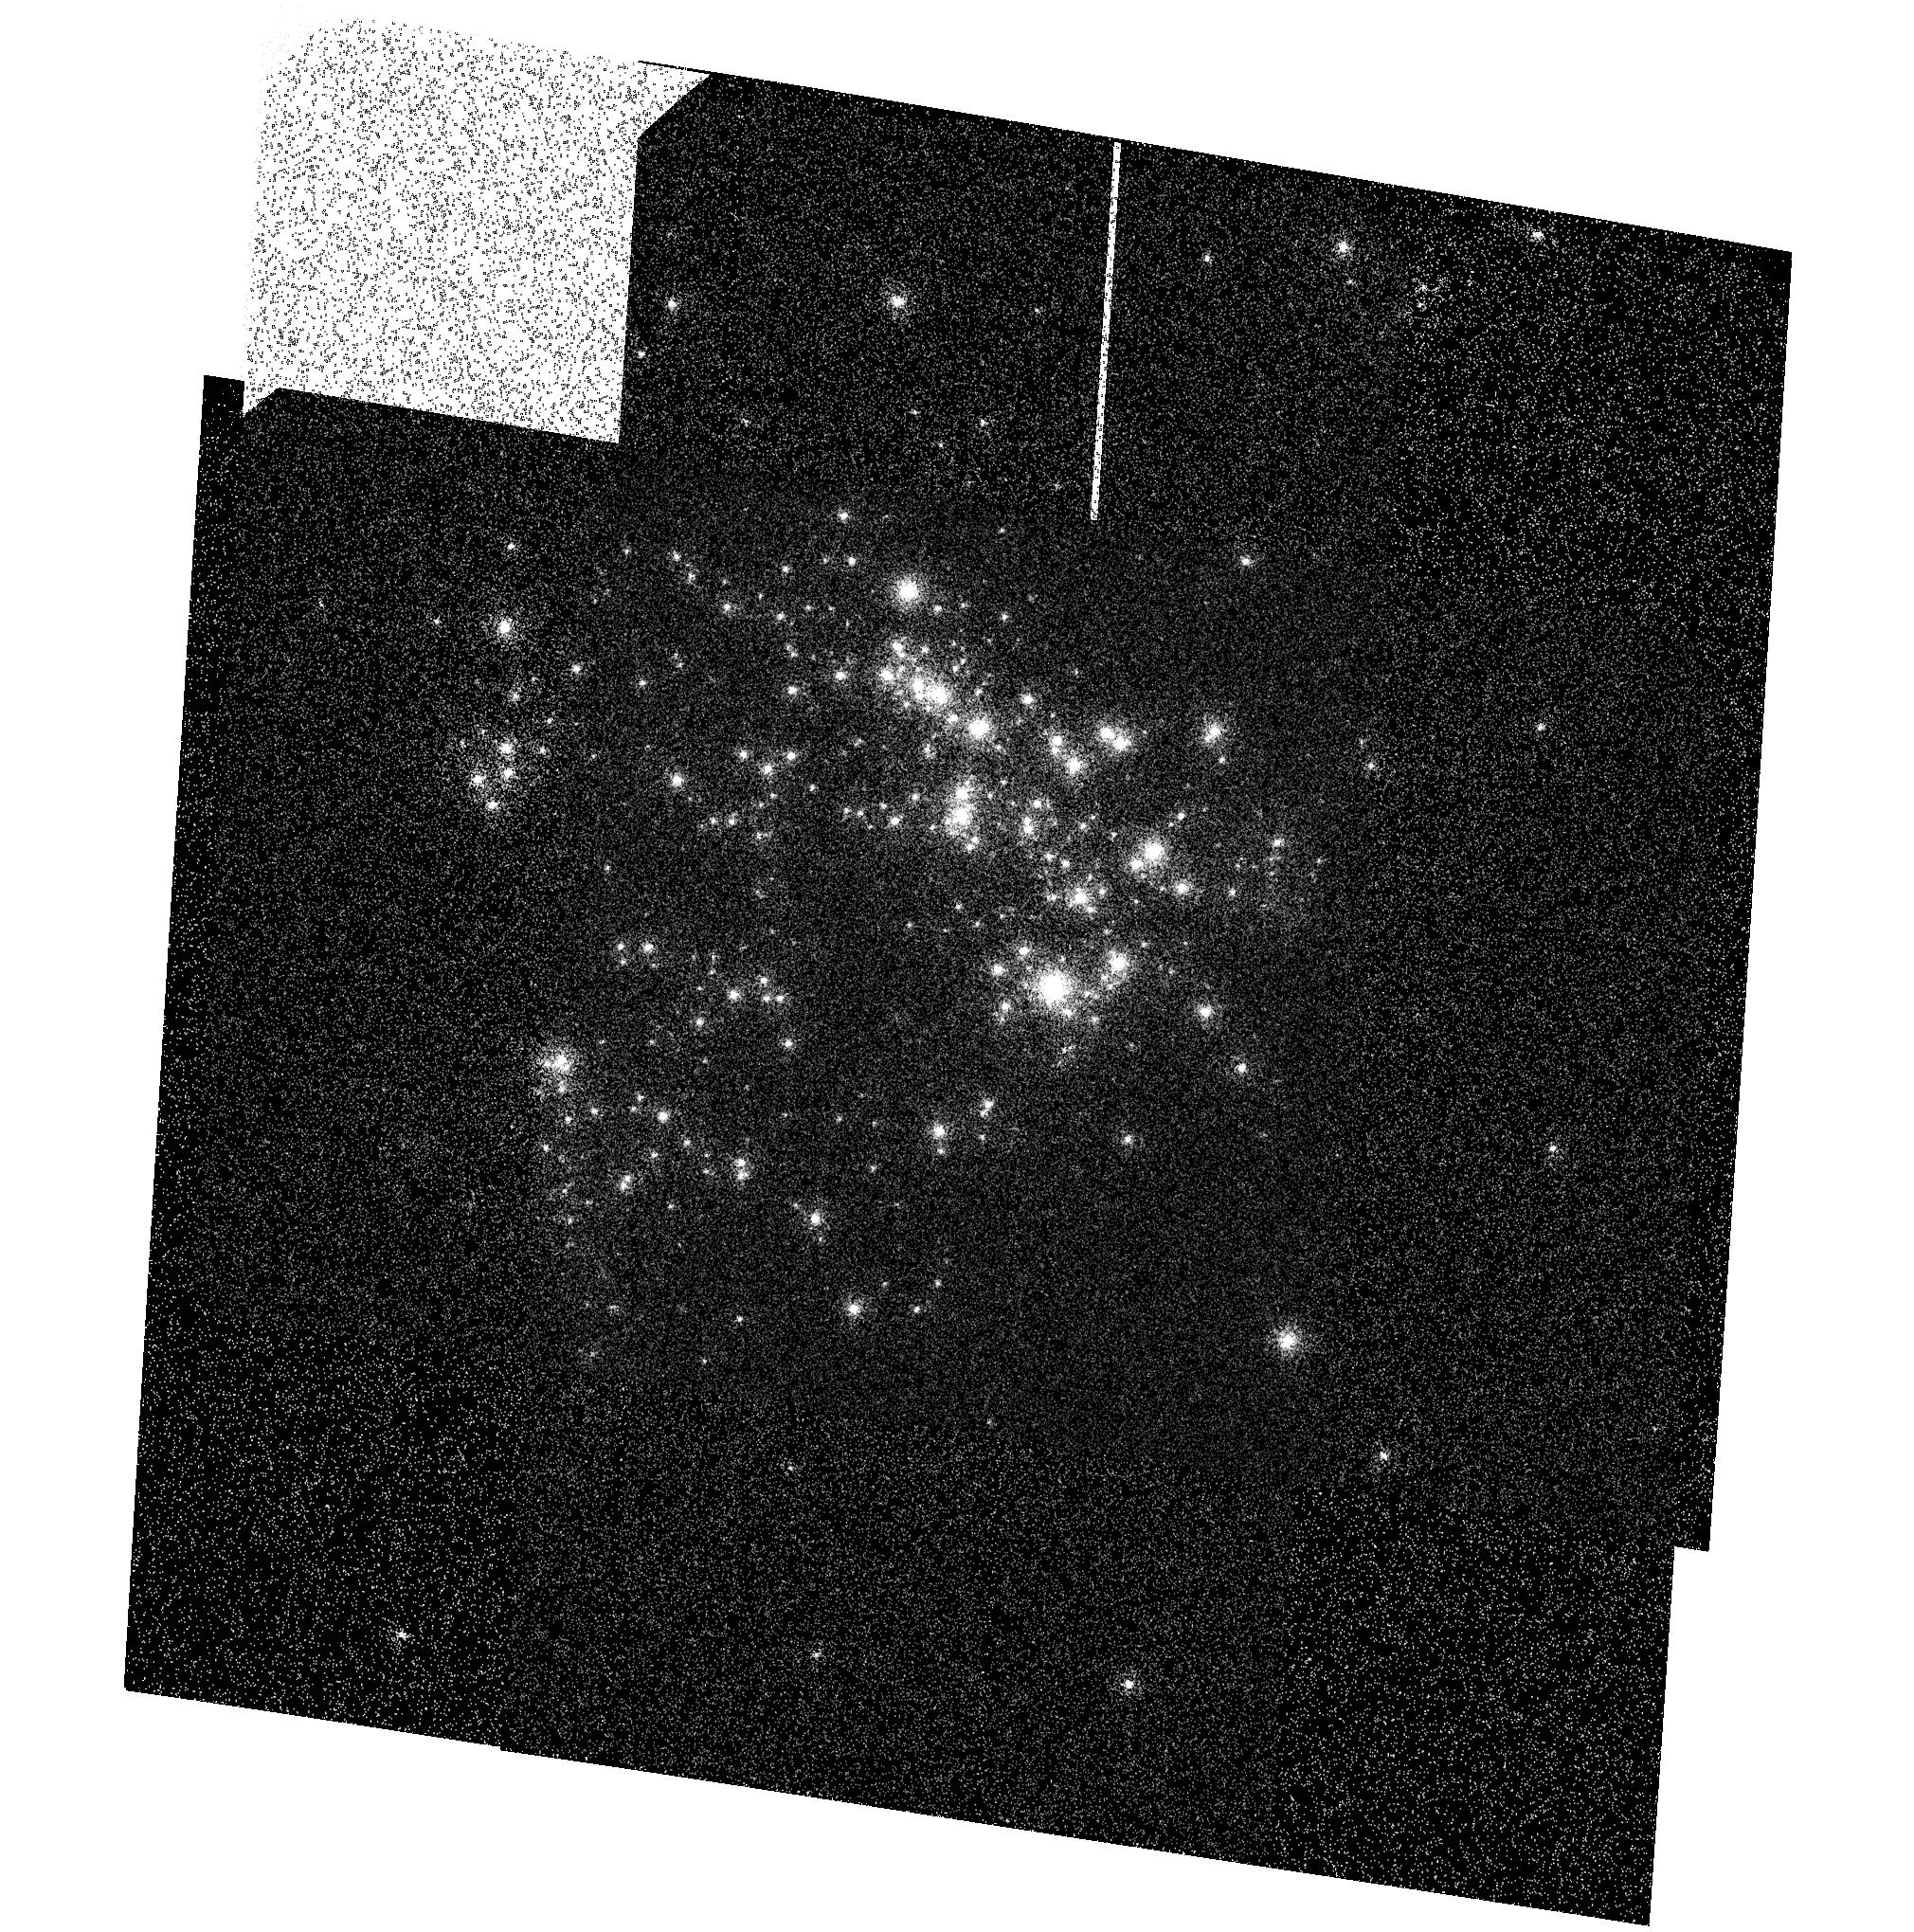
Target: NGC604-SBC. Instrument: ACS/SBC. Filter: F122M. Exposure: 3 min. Observation ID: hst_11398_02_acs_sbc_f122m_ja9m02

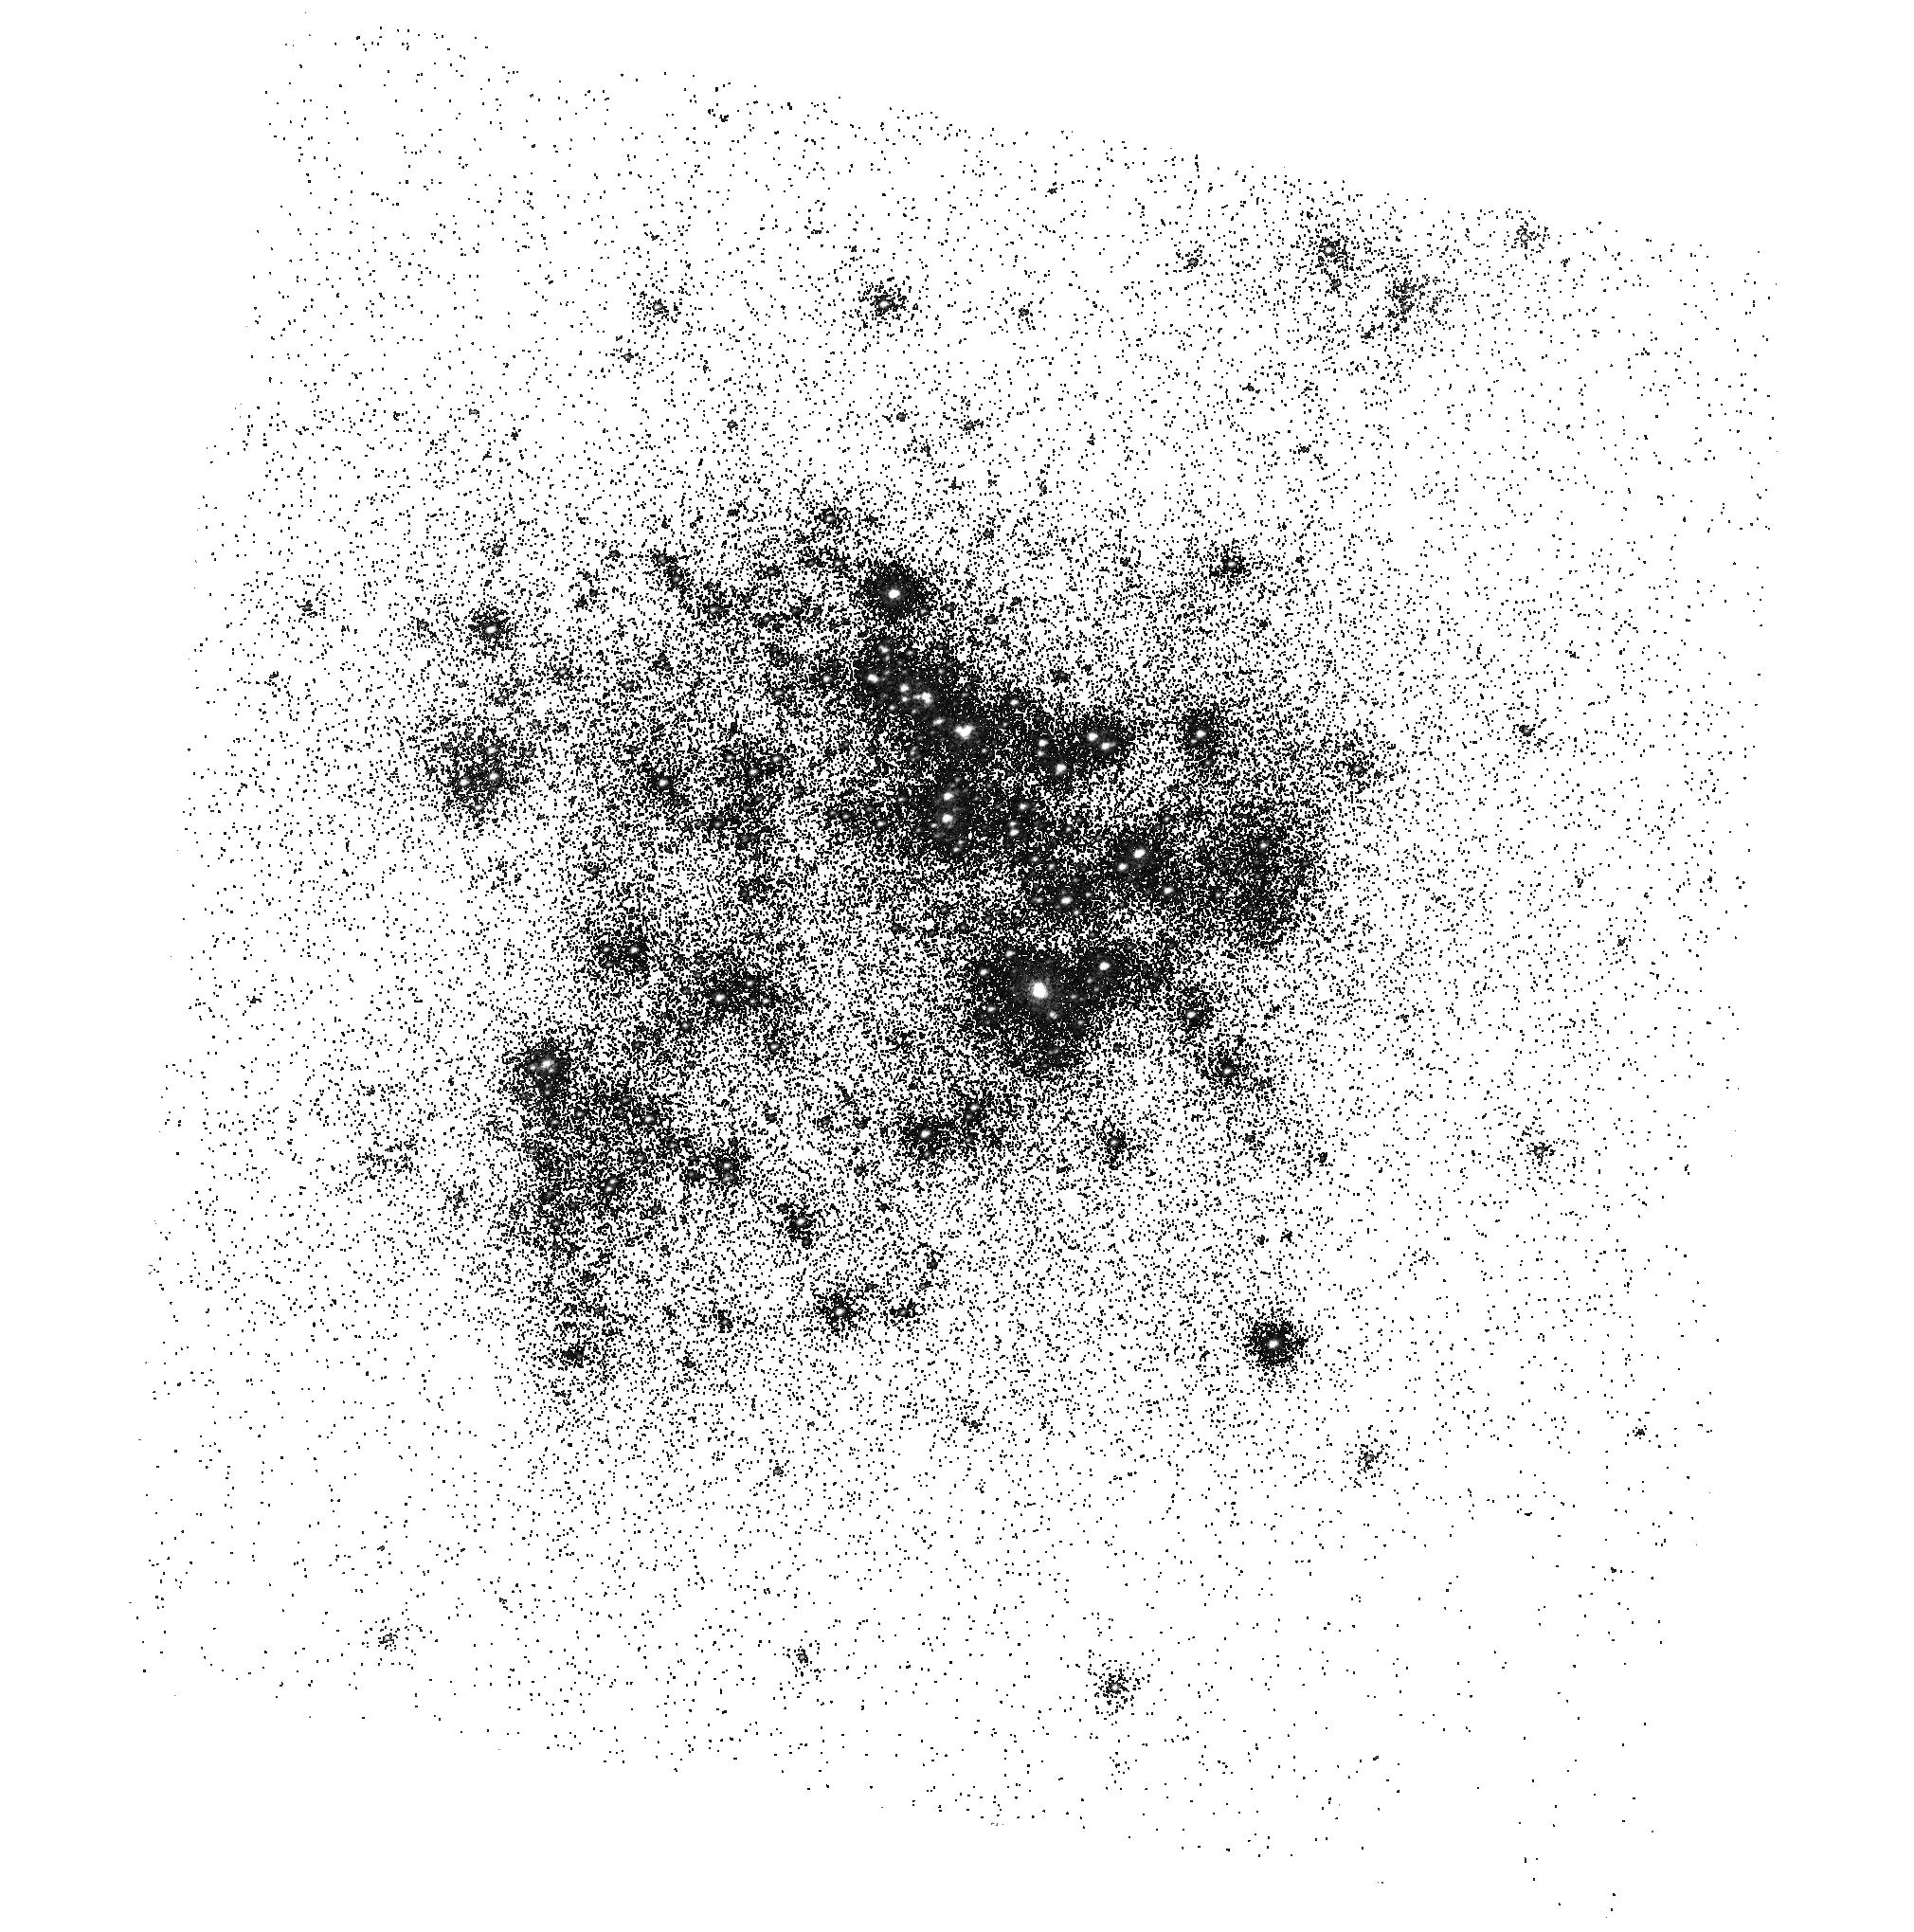
Target: NGC604-SBC. Instrument: ACS/SBC. Filter: F165LP. Exposure: 2 min. Observation ID: hst_11398_01_acs_sbc_f165lp_ja9m01

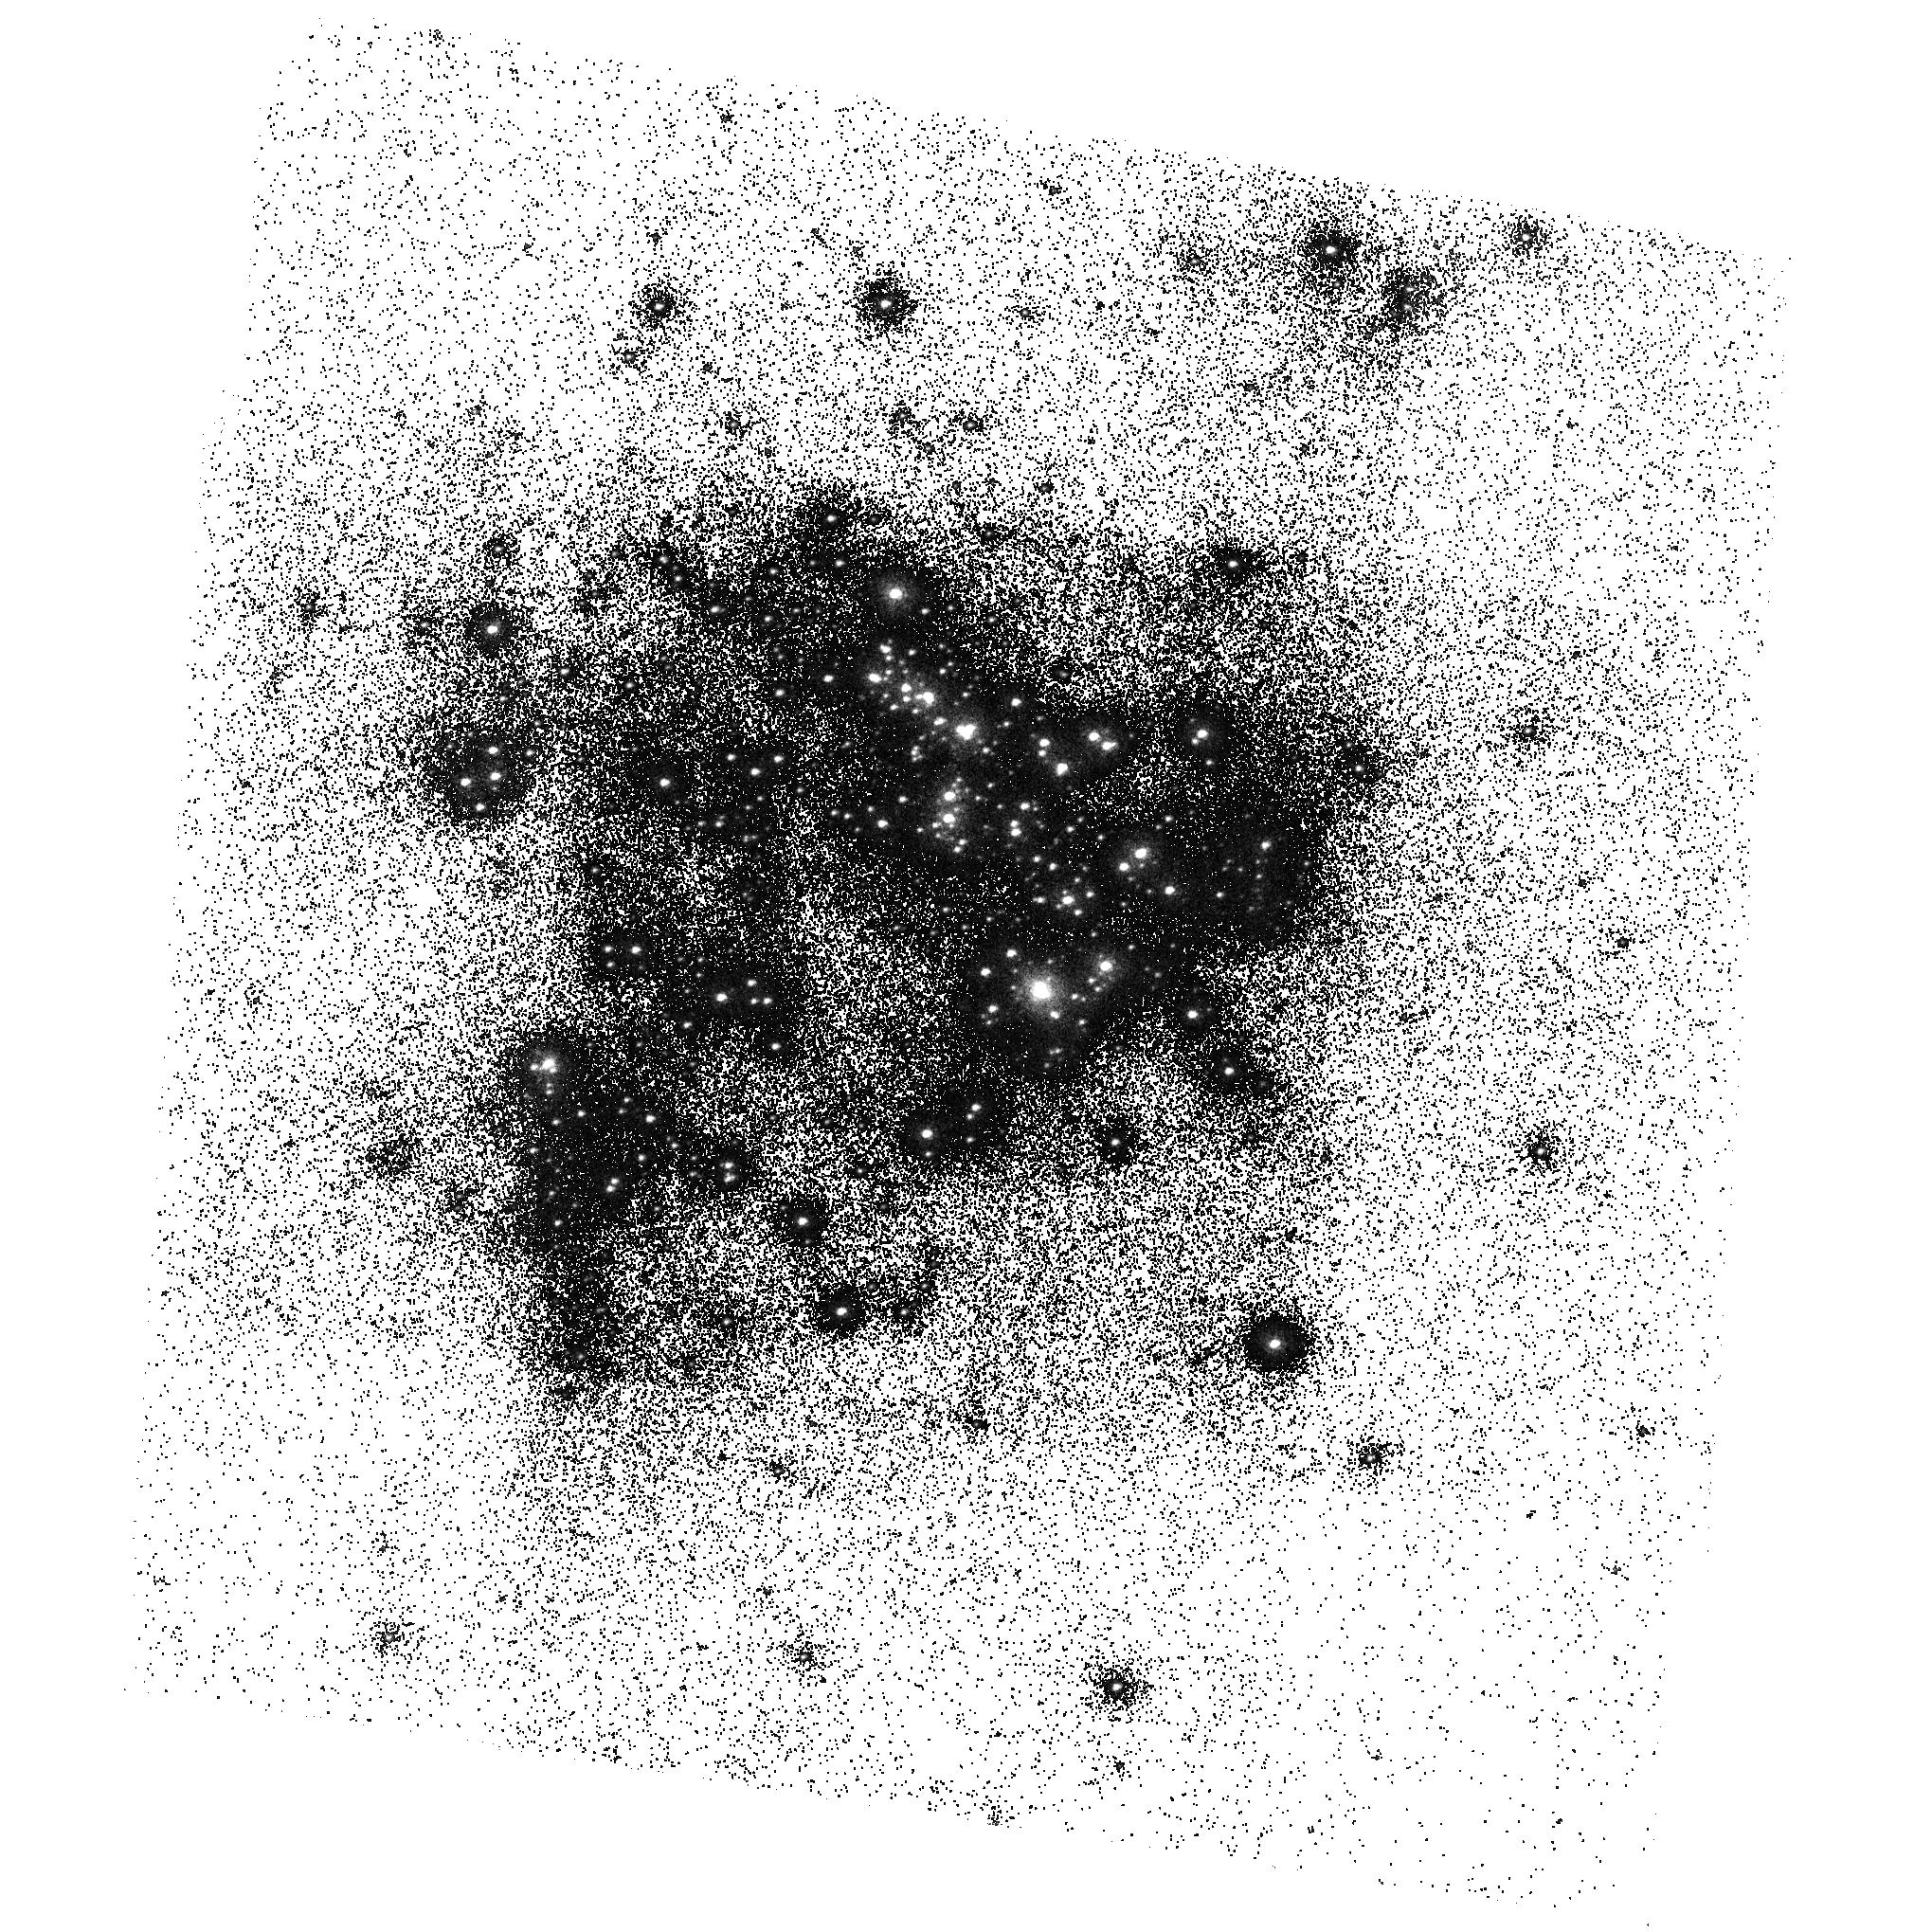
Target: NGC604-SBC. Instrument: ACS/SBC. Filter: F150LP. Exposure: 2 min. Observation ID: hst_11398_01_acs_sbc_f150lp_ja9m01

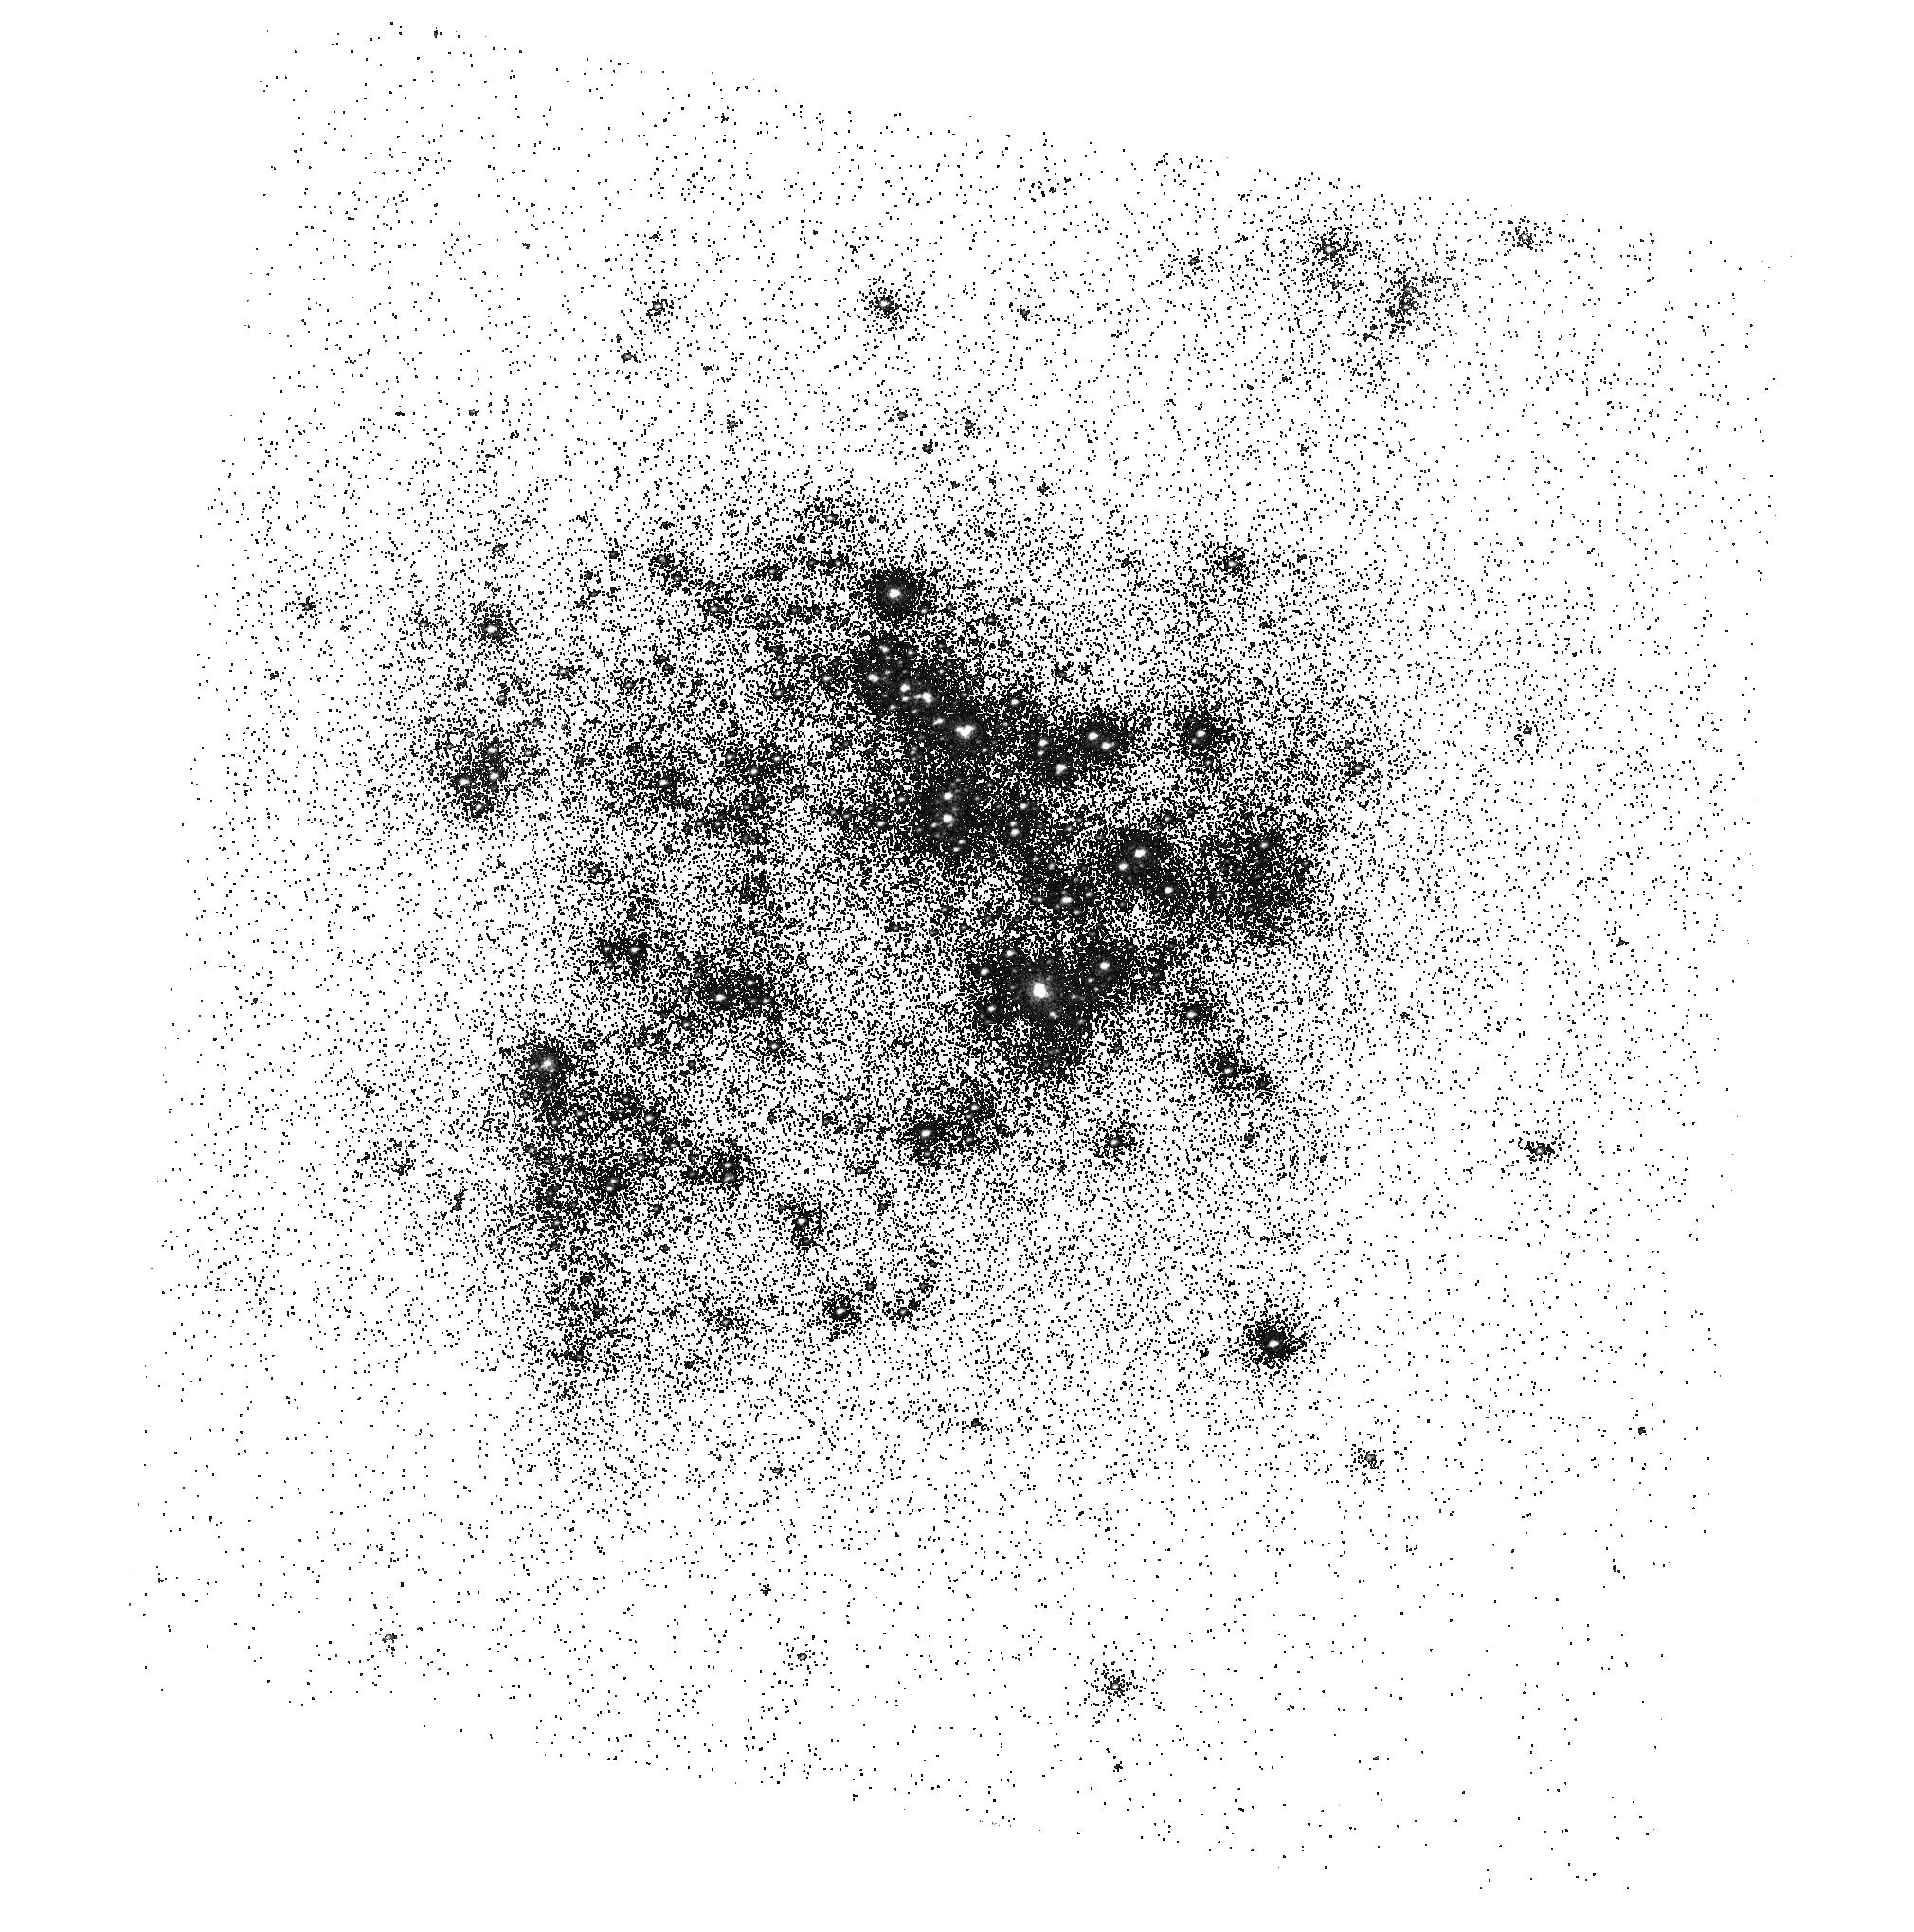
Target: NGC604-SBC. Instrument: ACS/SBC. Filter: F165LP. Exposure: 2 min. Observation ID: hst_11398_02_acs_sbc_f165lp_ja9m02

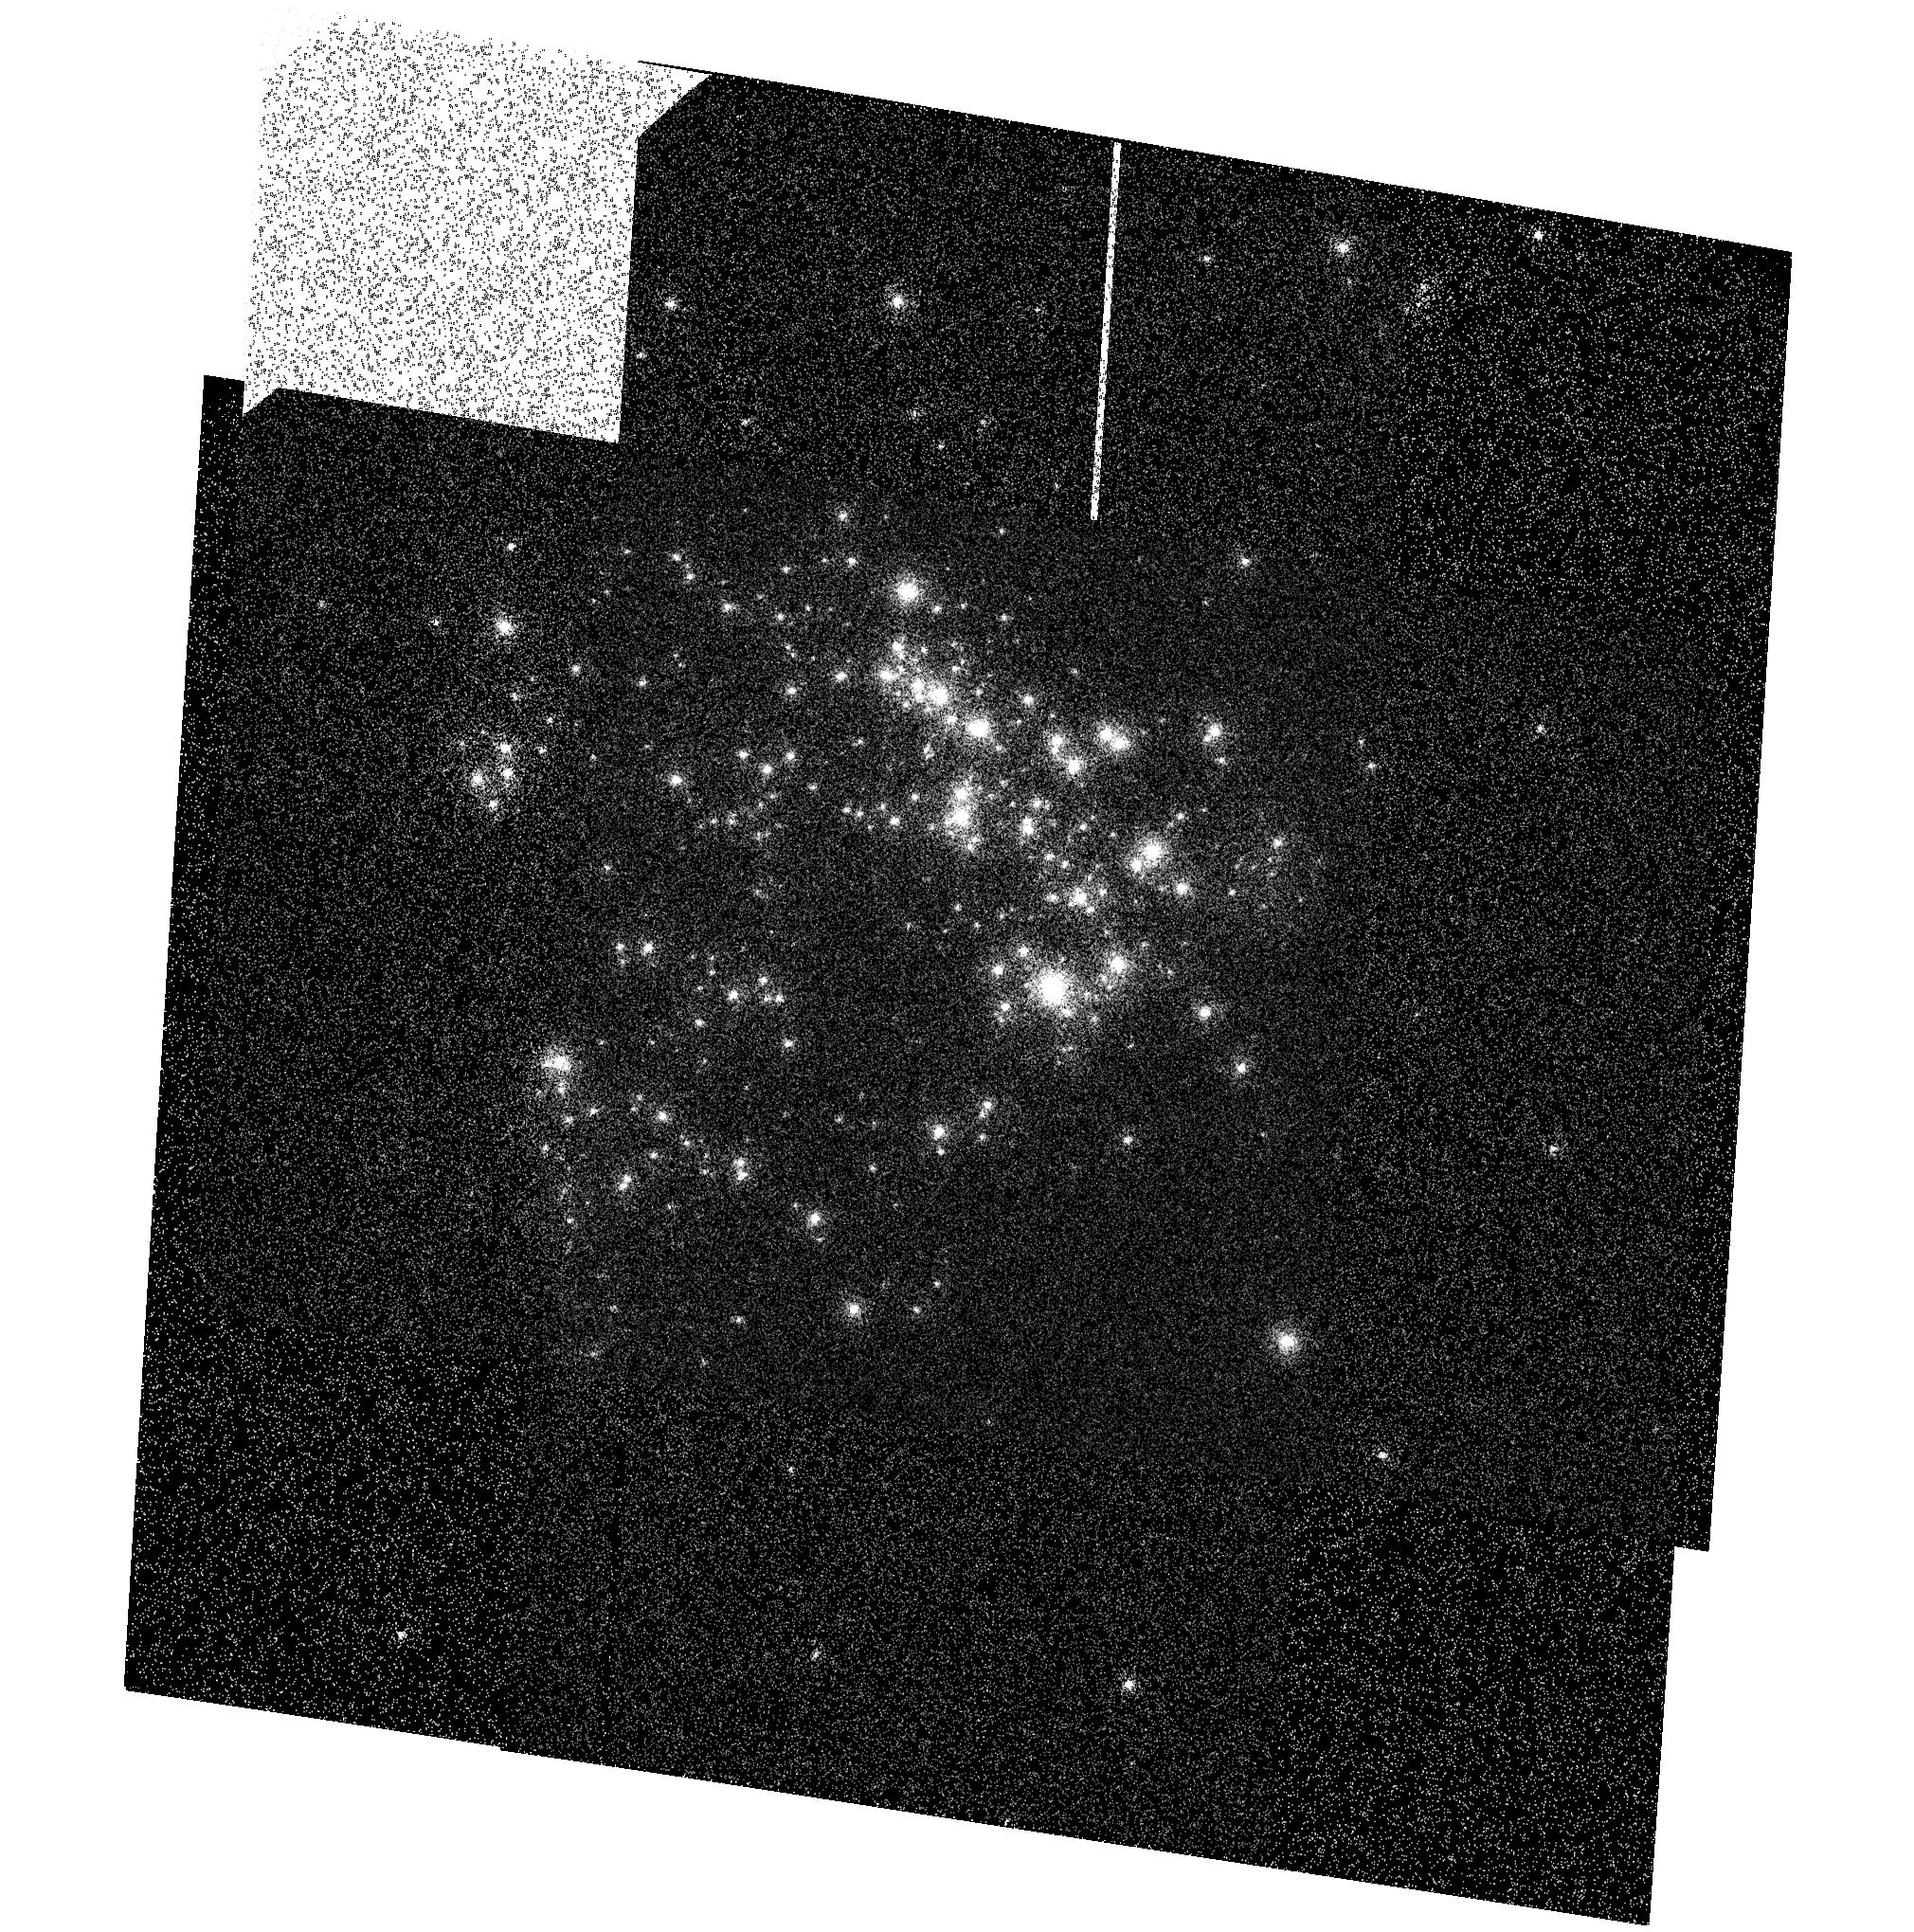
Target: NGC604-SBC. Instrument: ACS/SBC. Filter: F122M. Exposure: 3 min. Observation ID: hst_11398_01_acs_sbc_f122m_ja9m01

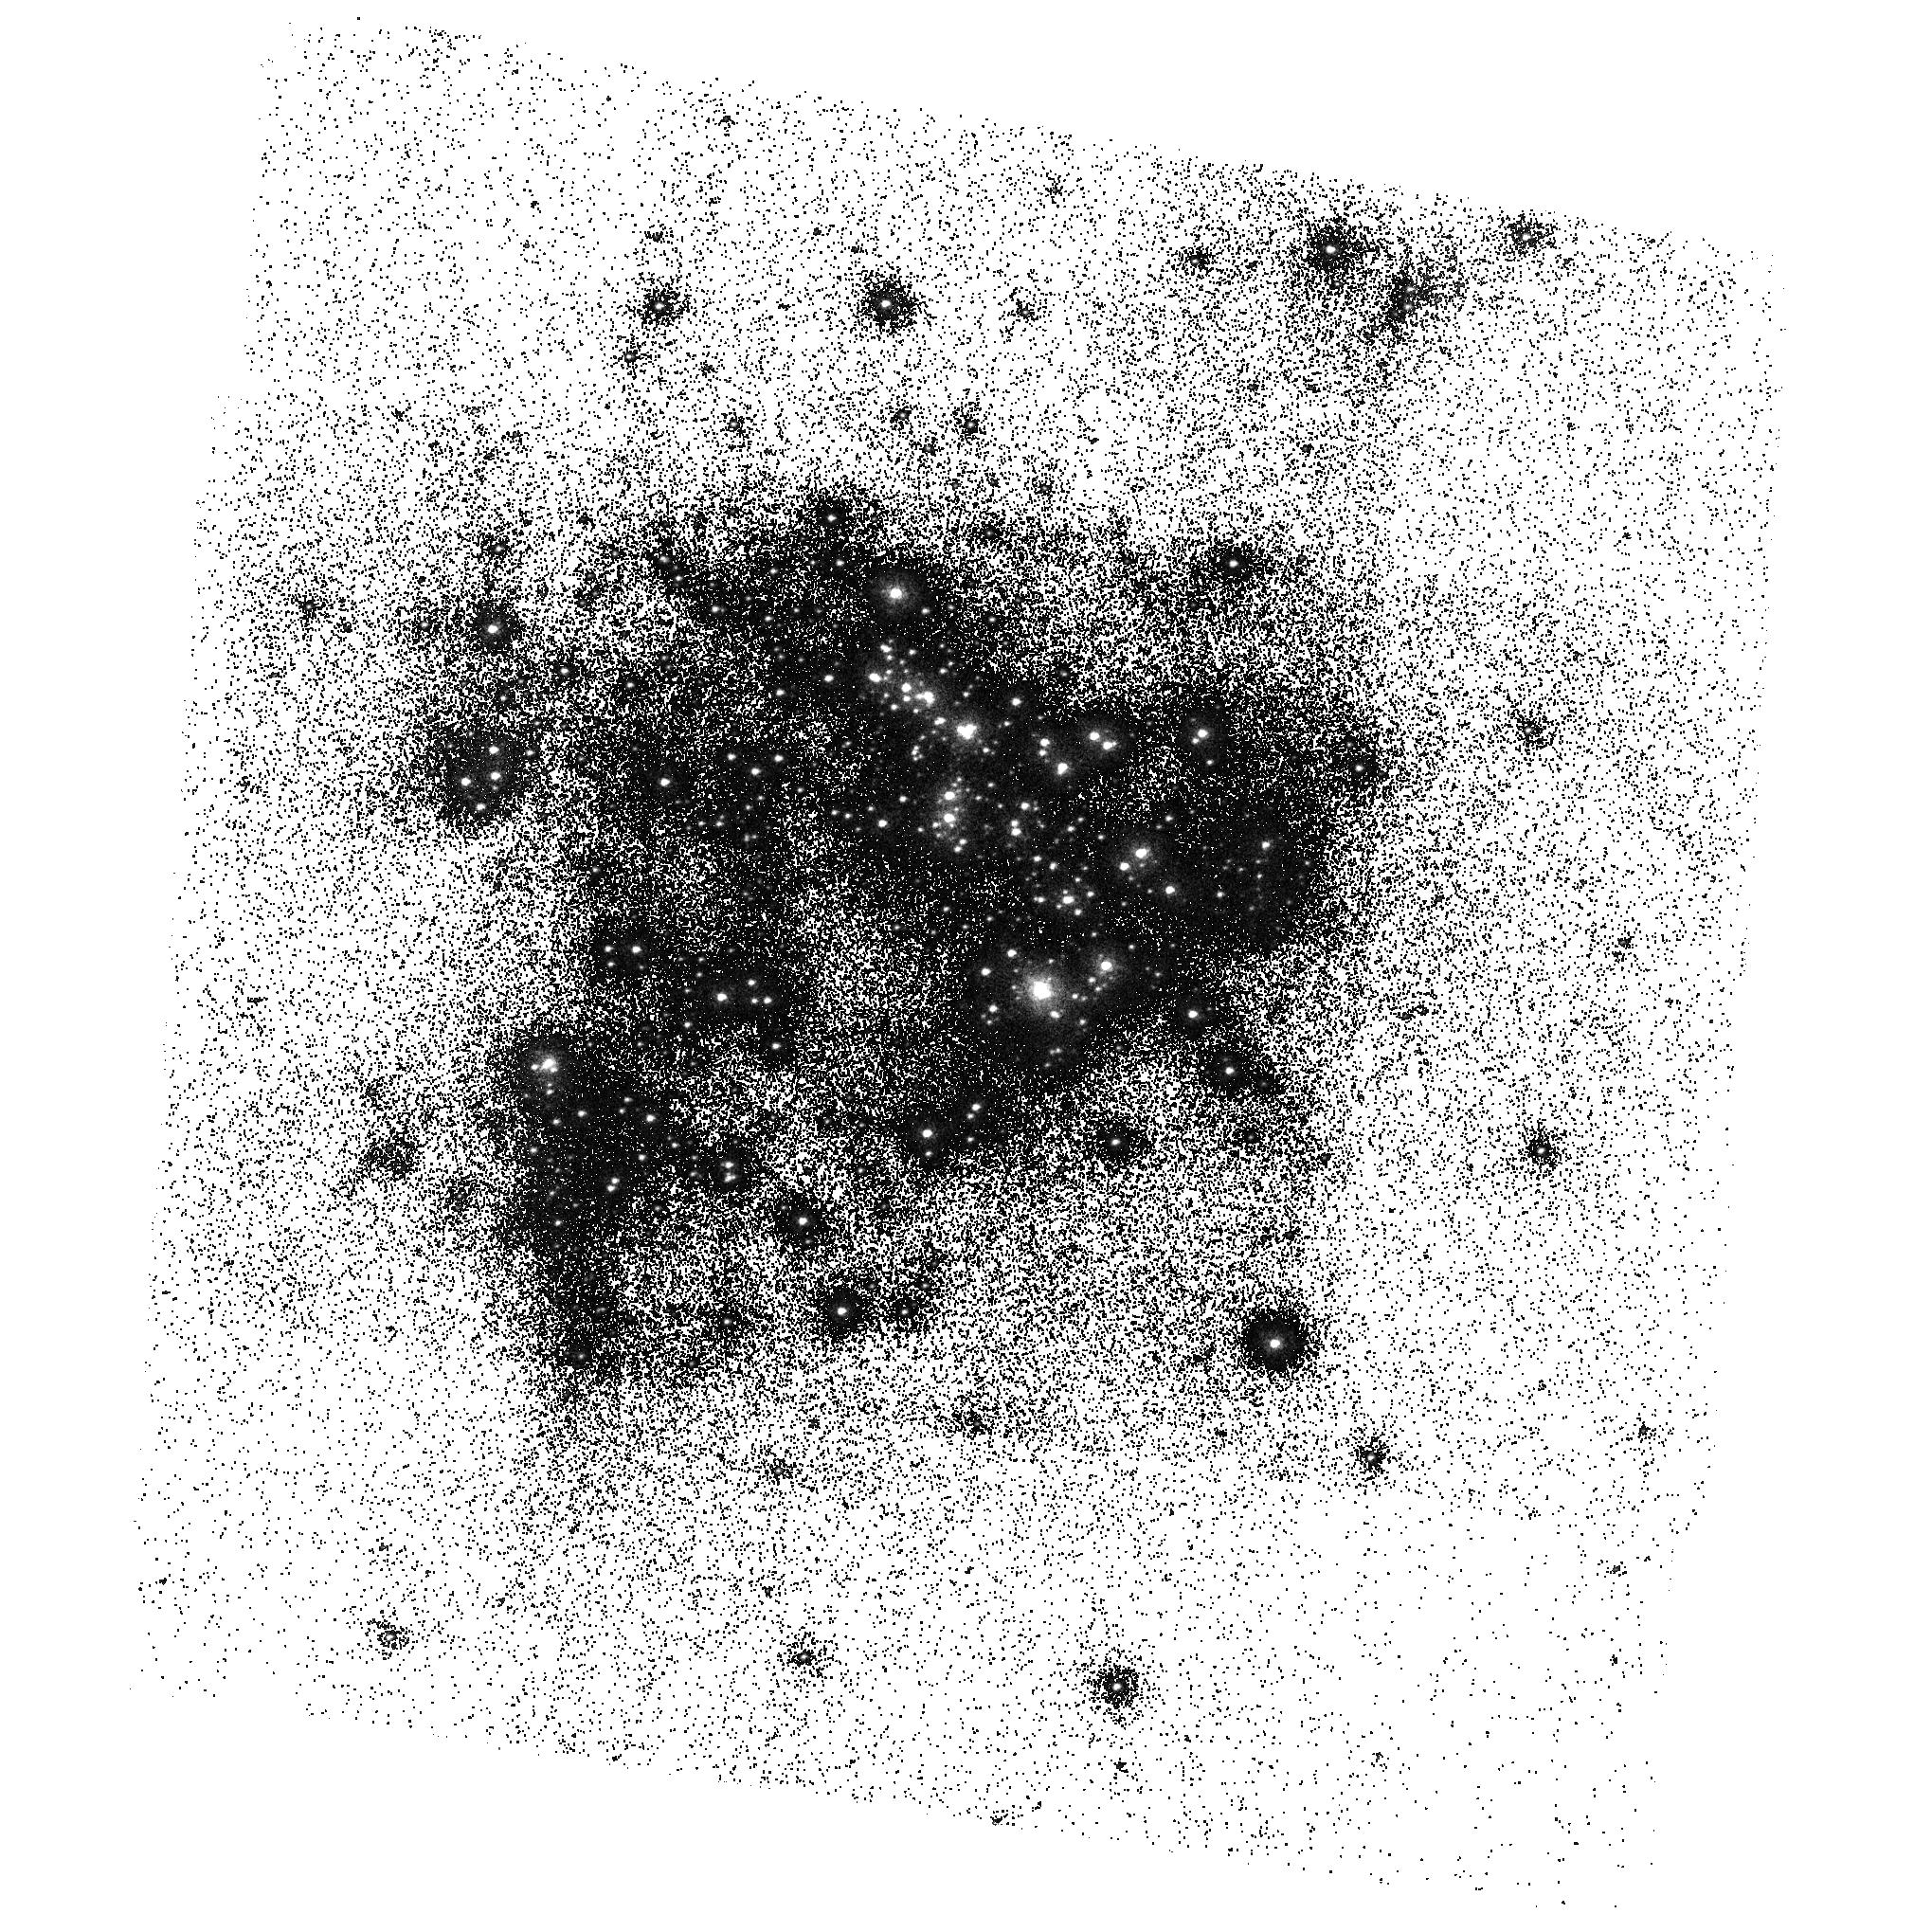
Target: NGC604-SBC. Instrument: ACS/SBC. Filter: F150LP. Exposure: 2 min. Observation ID: hst_11398_02_acs_sbc_f150lp_ja9m02

UV Sensitivity, Geometric Distortion and Flat Field Verification for SBC (PI: Mack, Jennifer)

NGC604 is observed to provide a secondary check on UV sensitivity, and a primary verification of geometric distortion and flat fields following the similar calibrations done in ACS/CAL-10722. Exposures are obtained on a 10x10 arcsec dither box, and the geometric distortion is established using the previously available HRC calibration of this field as a reference. Internal flats using the deuterium lamp are obtained in the full suite of SBC filters and the prisms, this follows from ACS/CAL-11052.